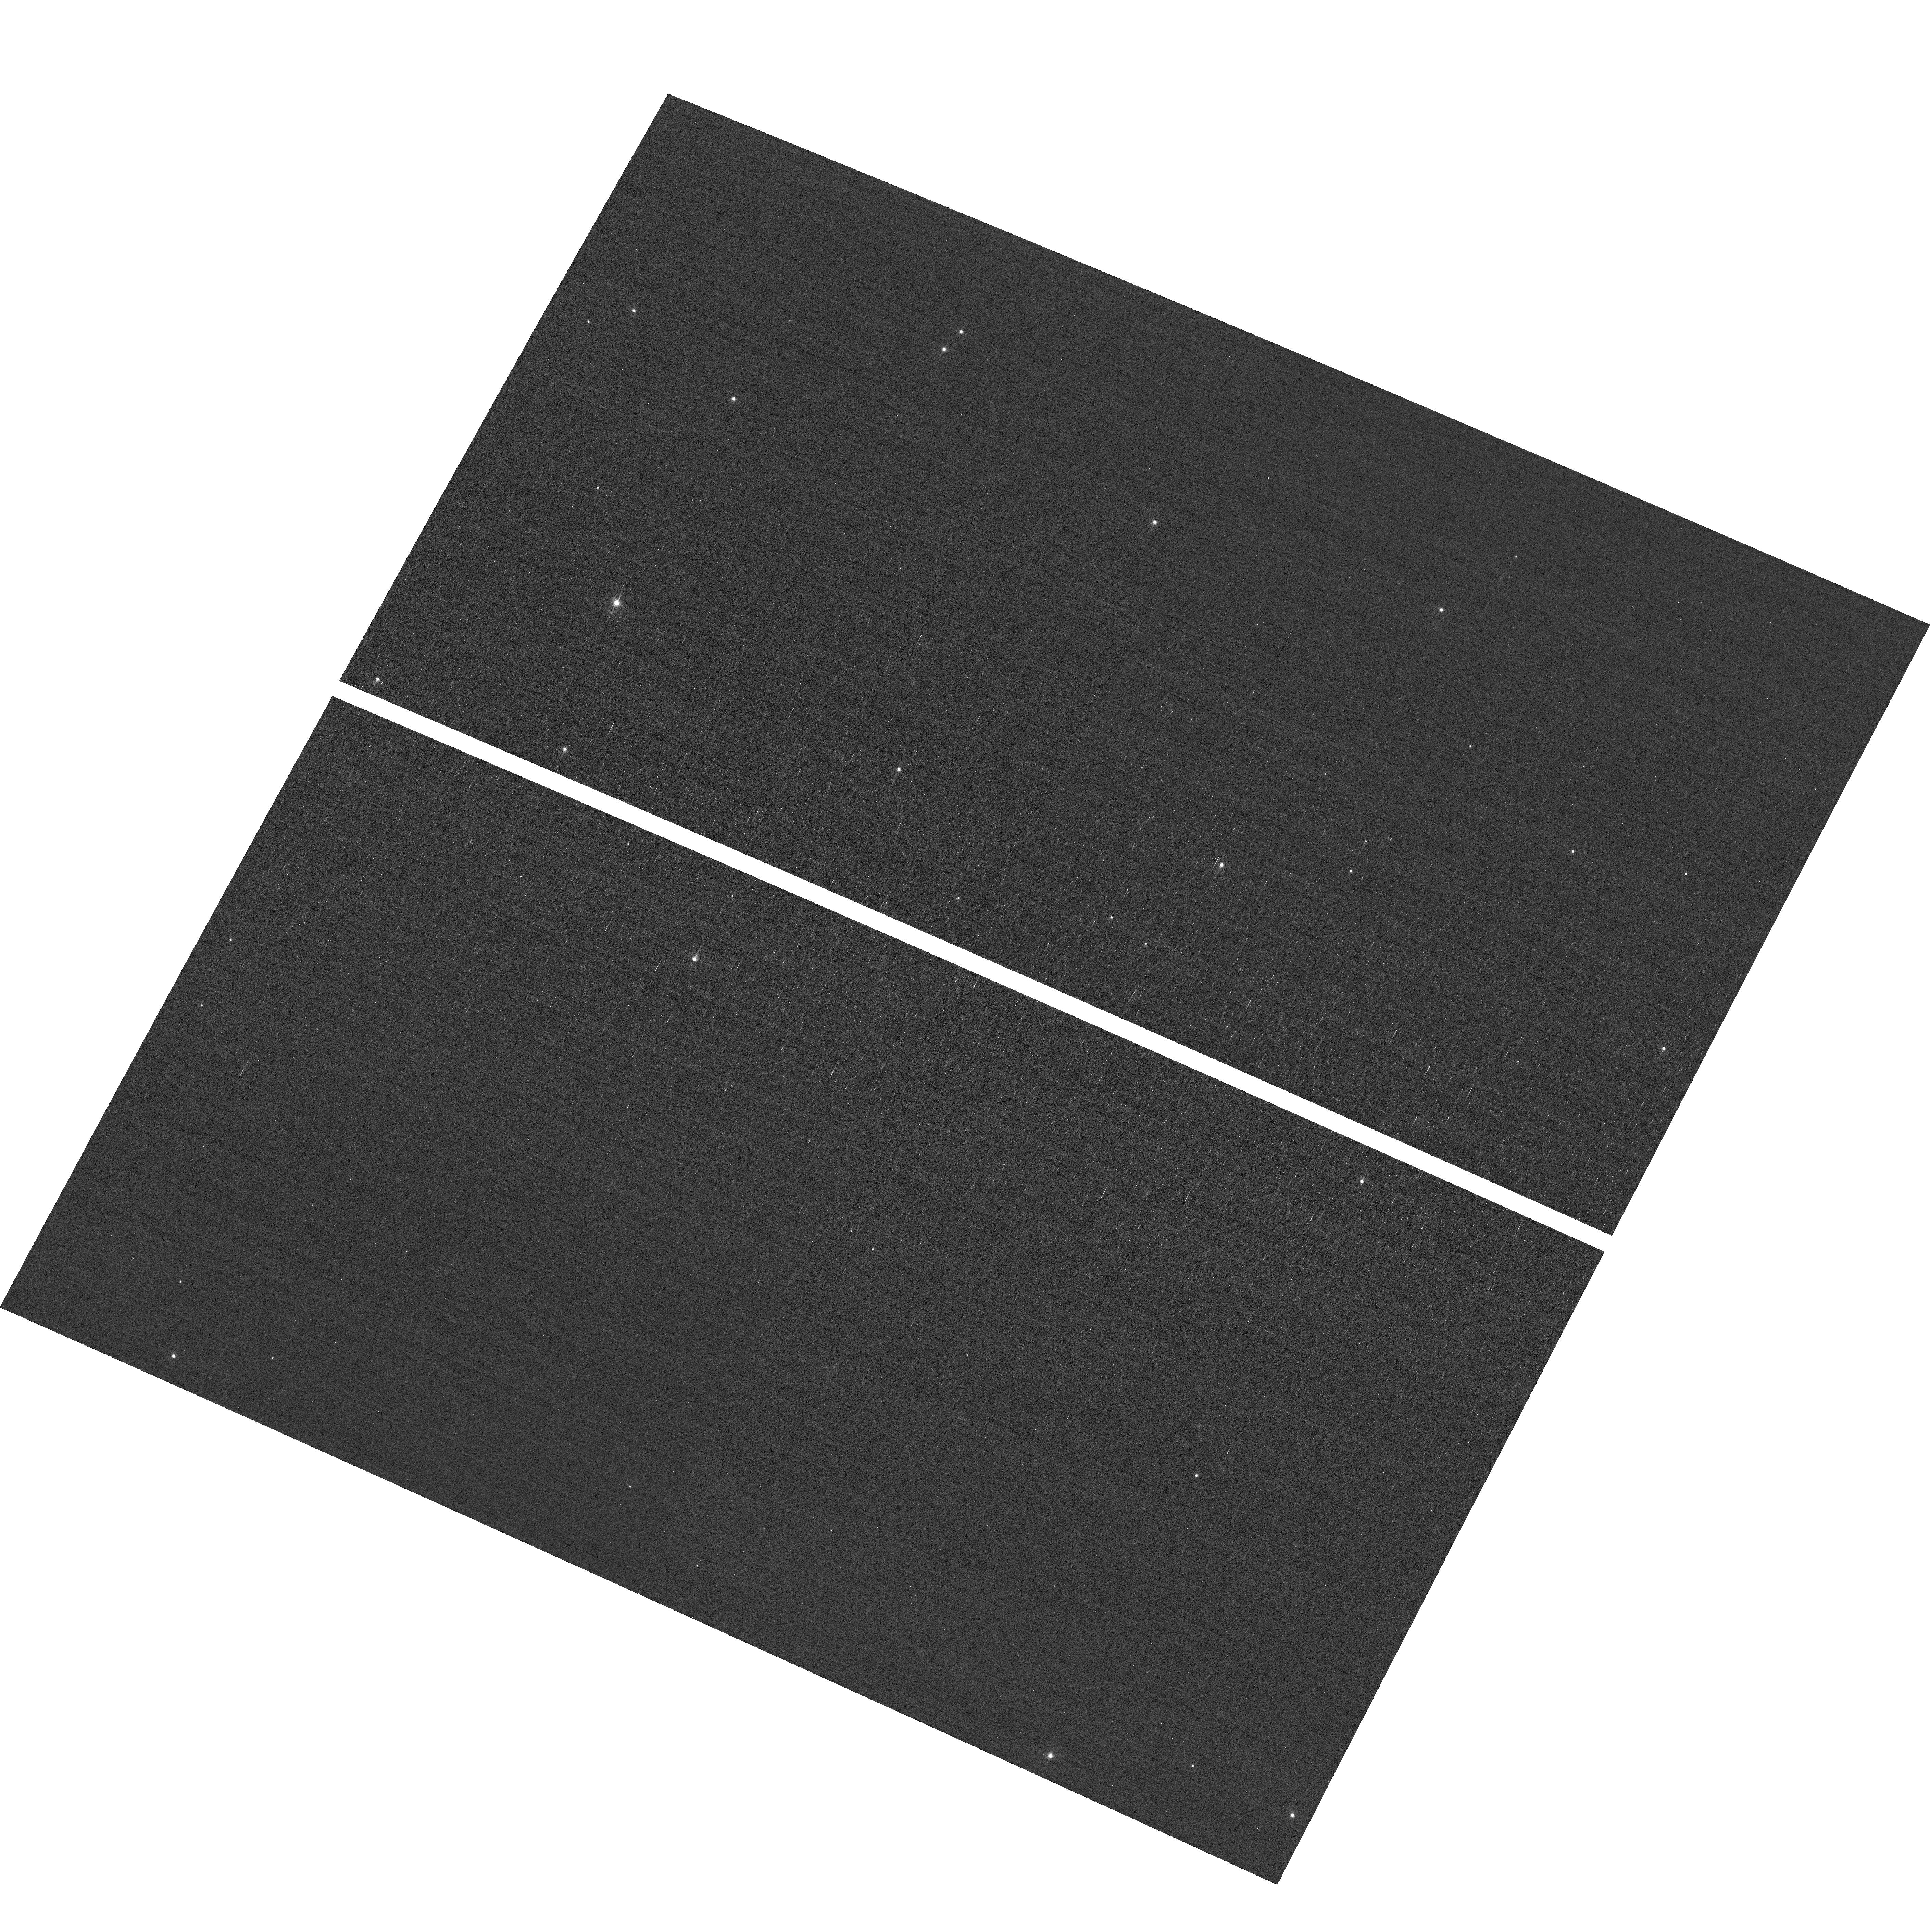
Target: field at RA 11.424°, Dec 85.162°
Instrument: ACS/WFC
Filter: F502N
Exposure: 3 min
Observation ID: hst_15001_03_acs_wfc_f502n_jdox03

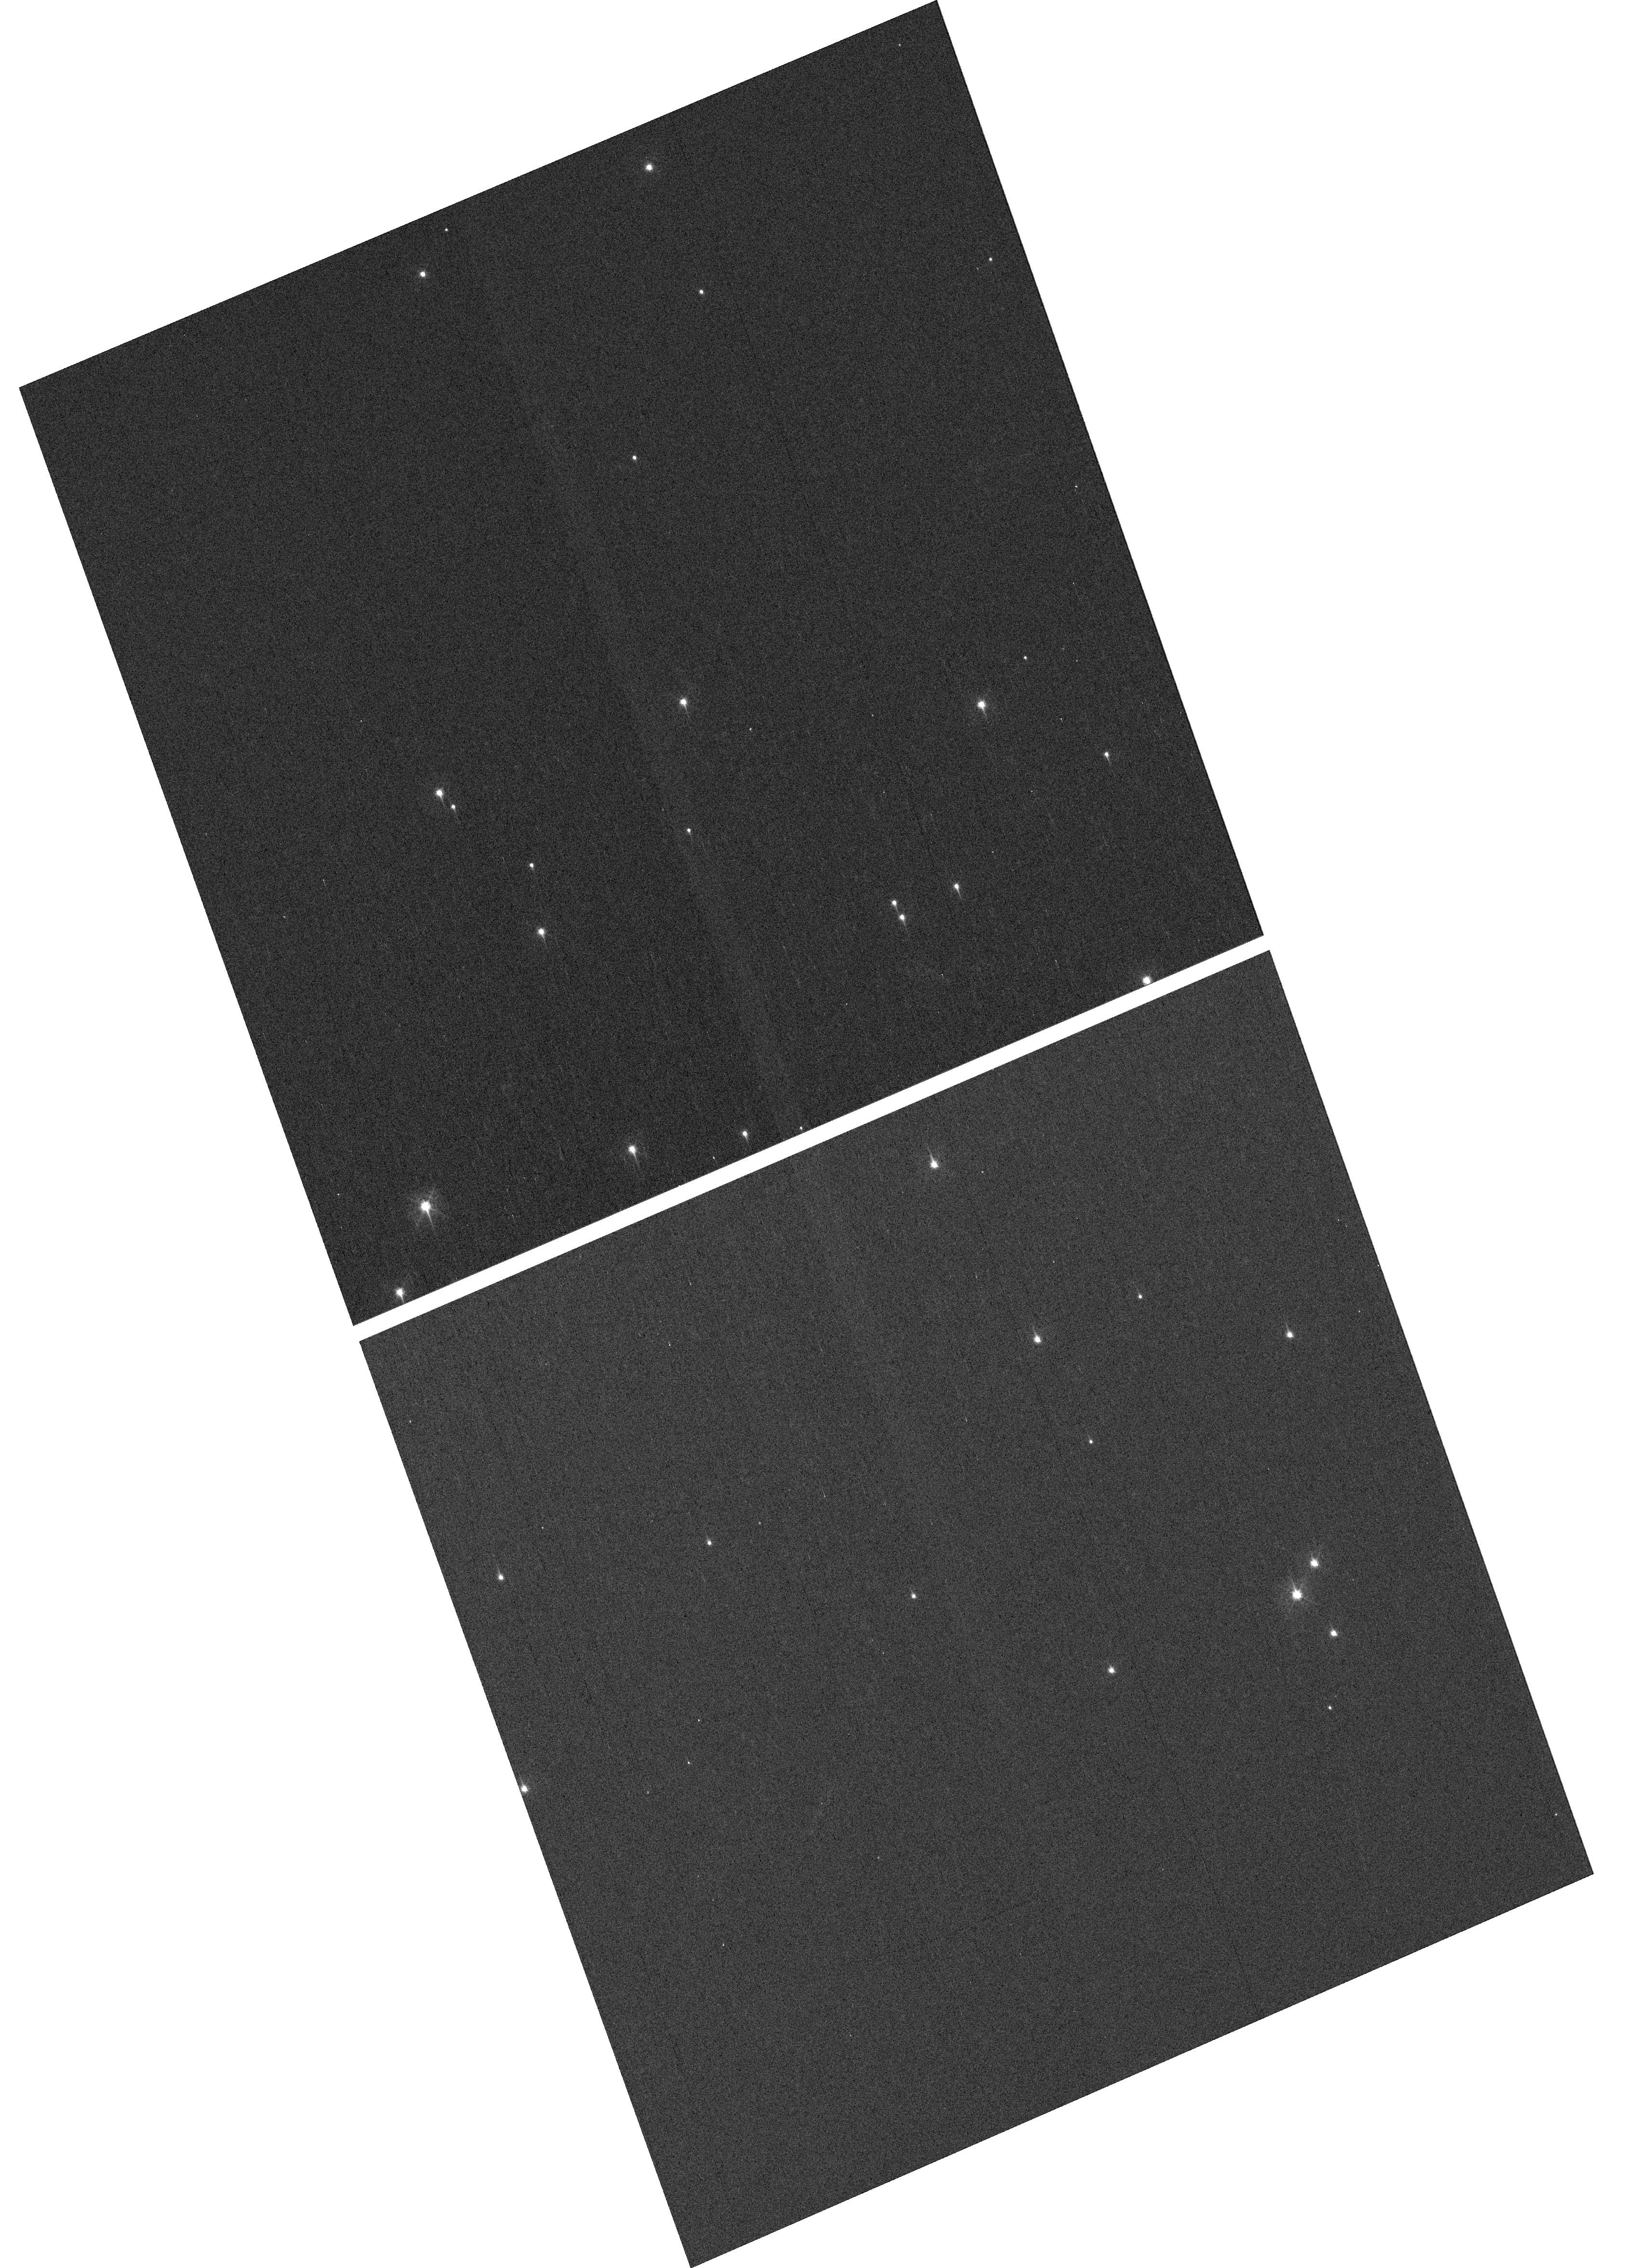
Target: NGC-188-DENSE
Instrument: WFC3/UVIS
Filter: F410M
Exposure: 7 min
Observation ID: hst_15001_03_wfc3_uvis_f410m_idox03

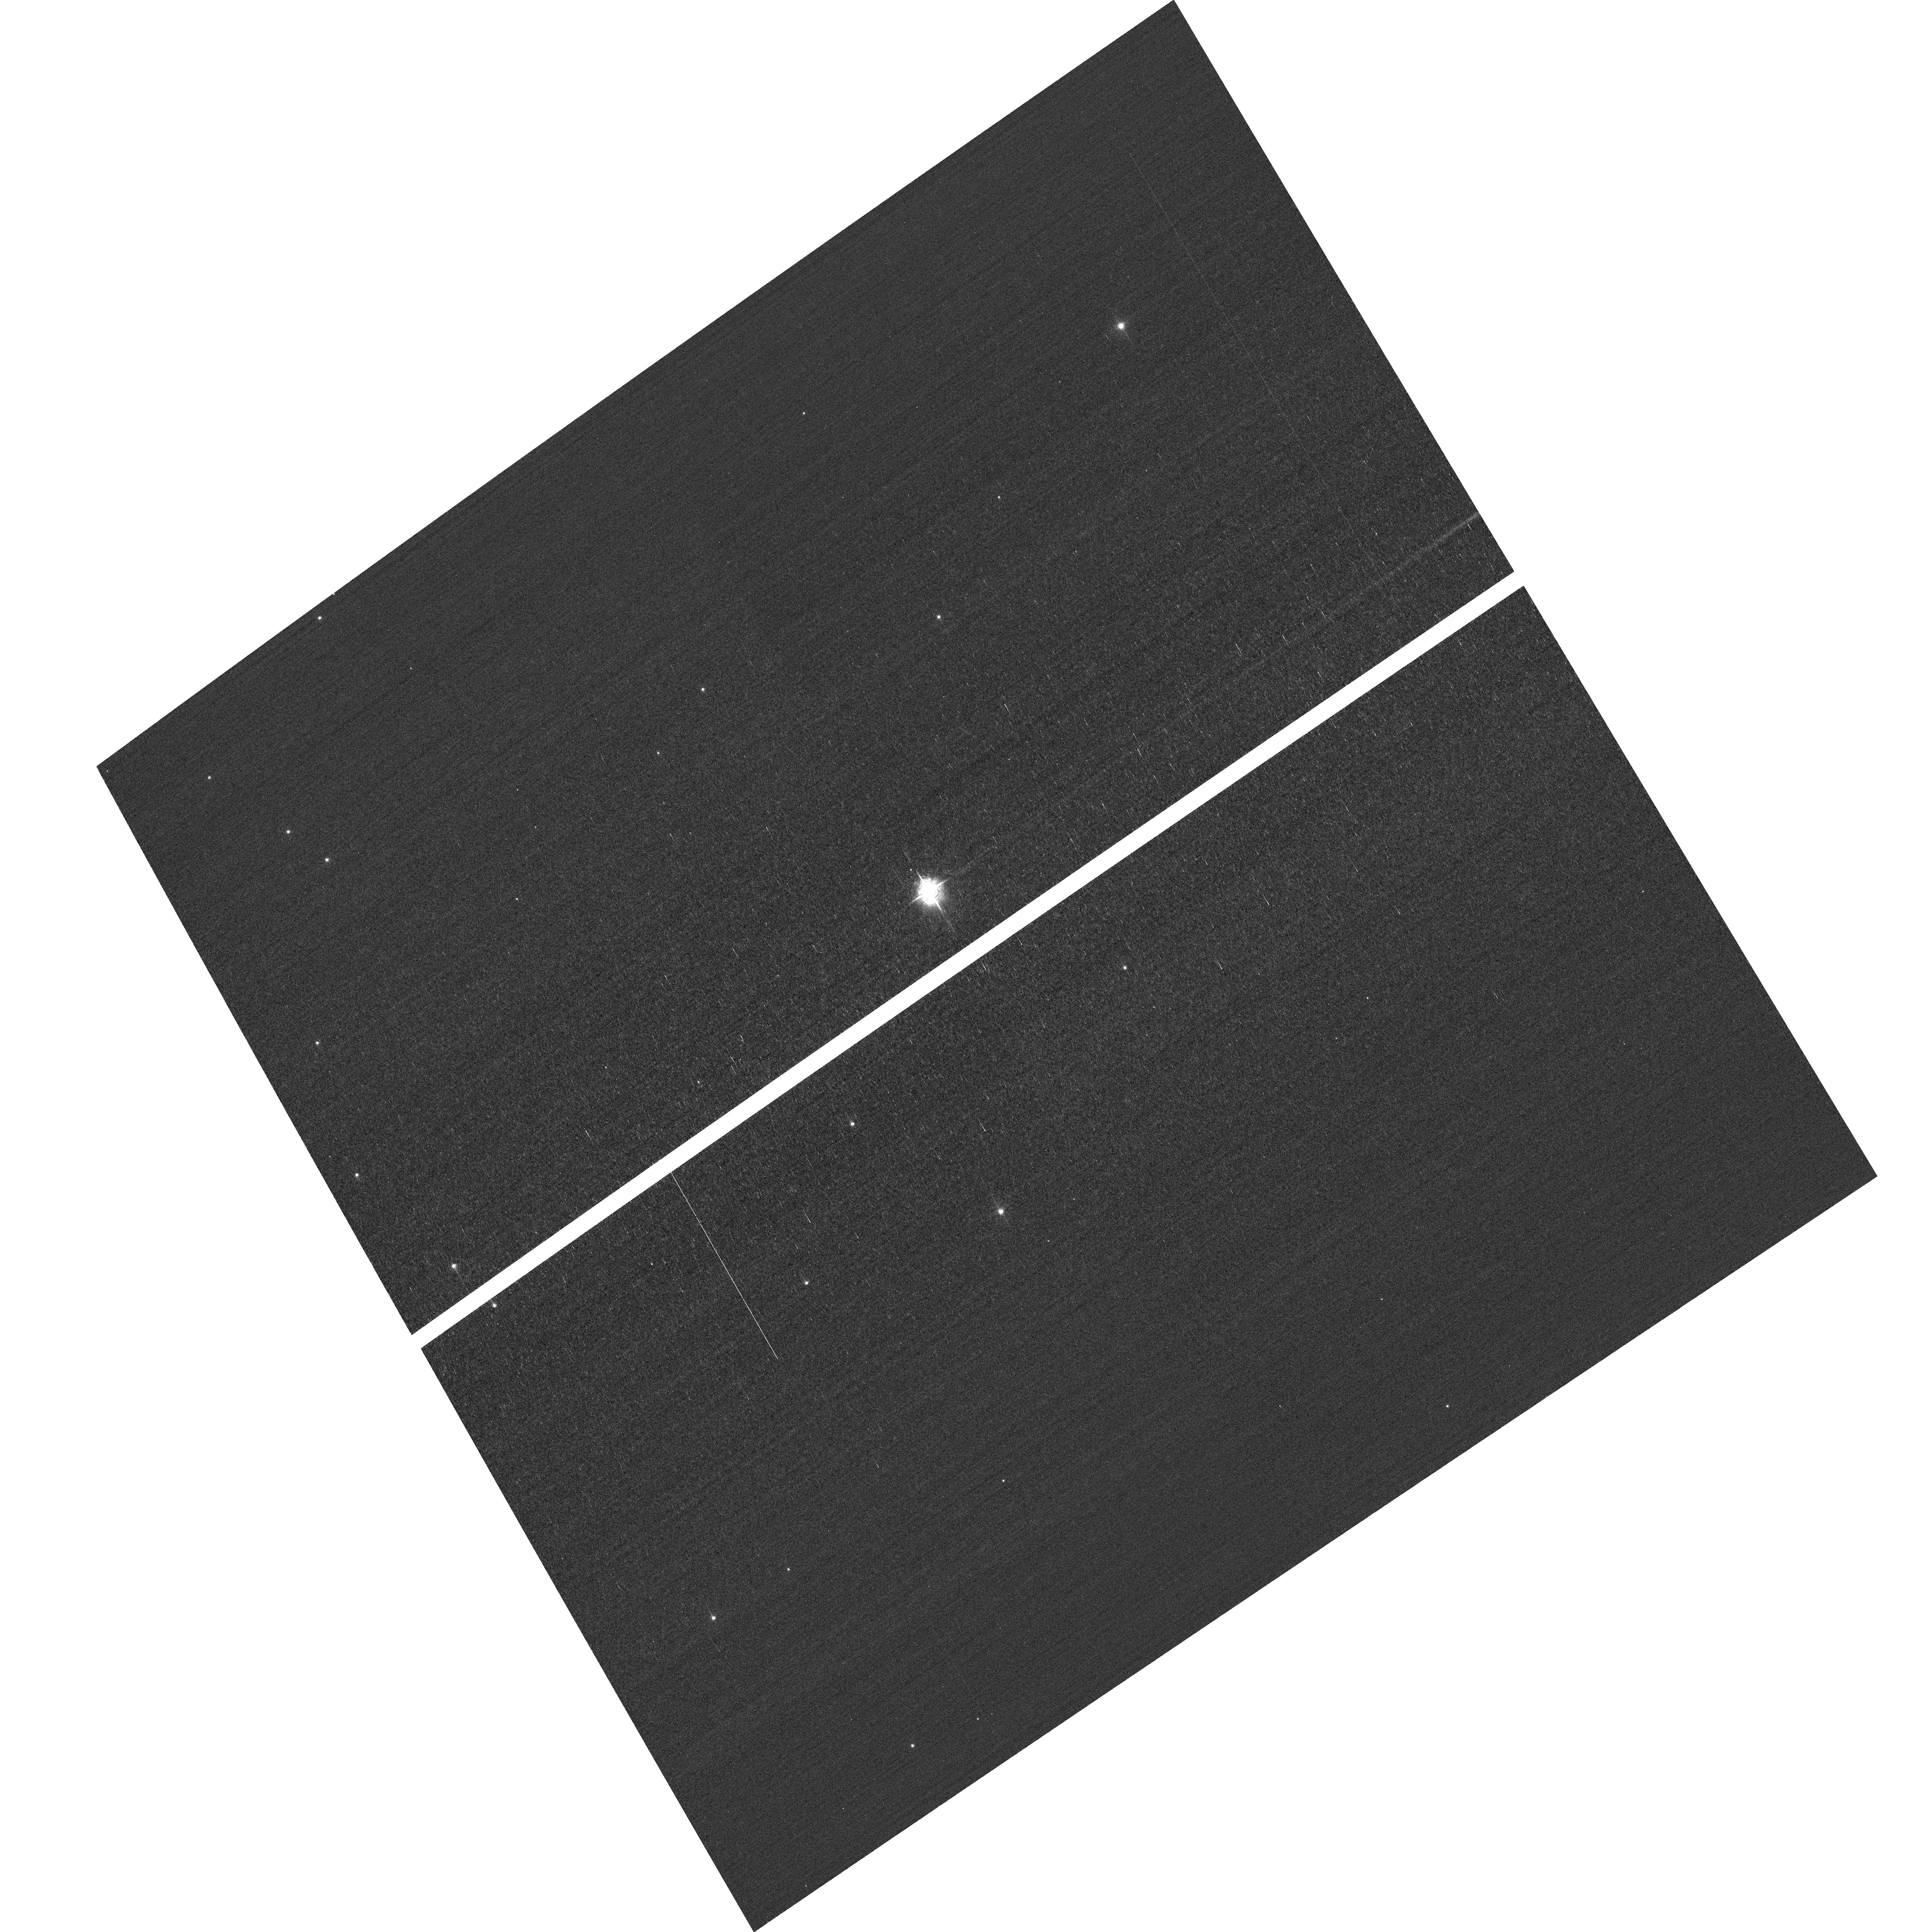
Target: field at RA 10.682°, Dec 85.237°
Instrument: ACS/WFC
Filter: F502N
Exposure: 3 min
Observation ID: hst_15001_02_acs_wfc_f502n_jdox02

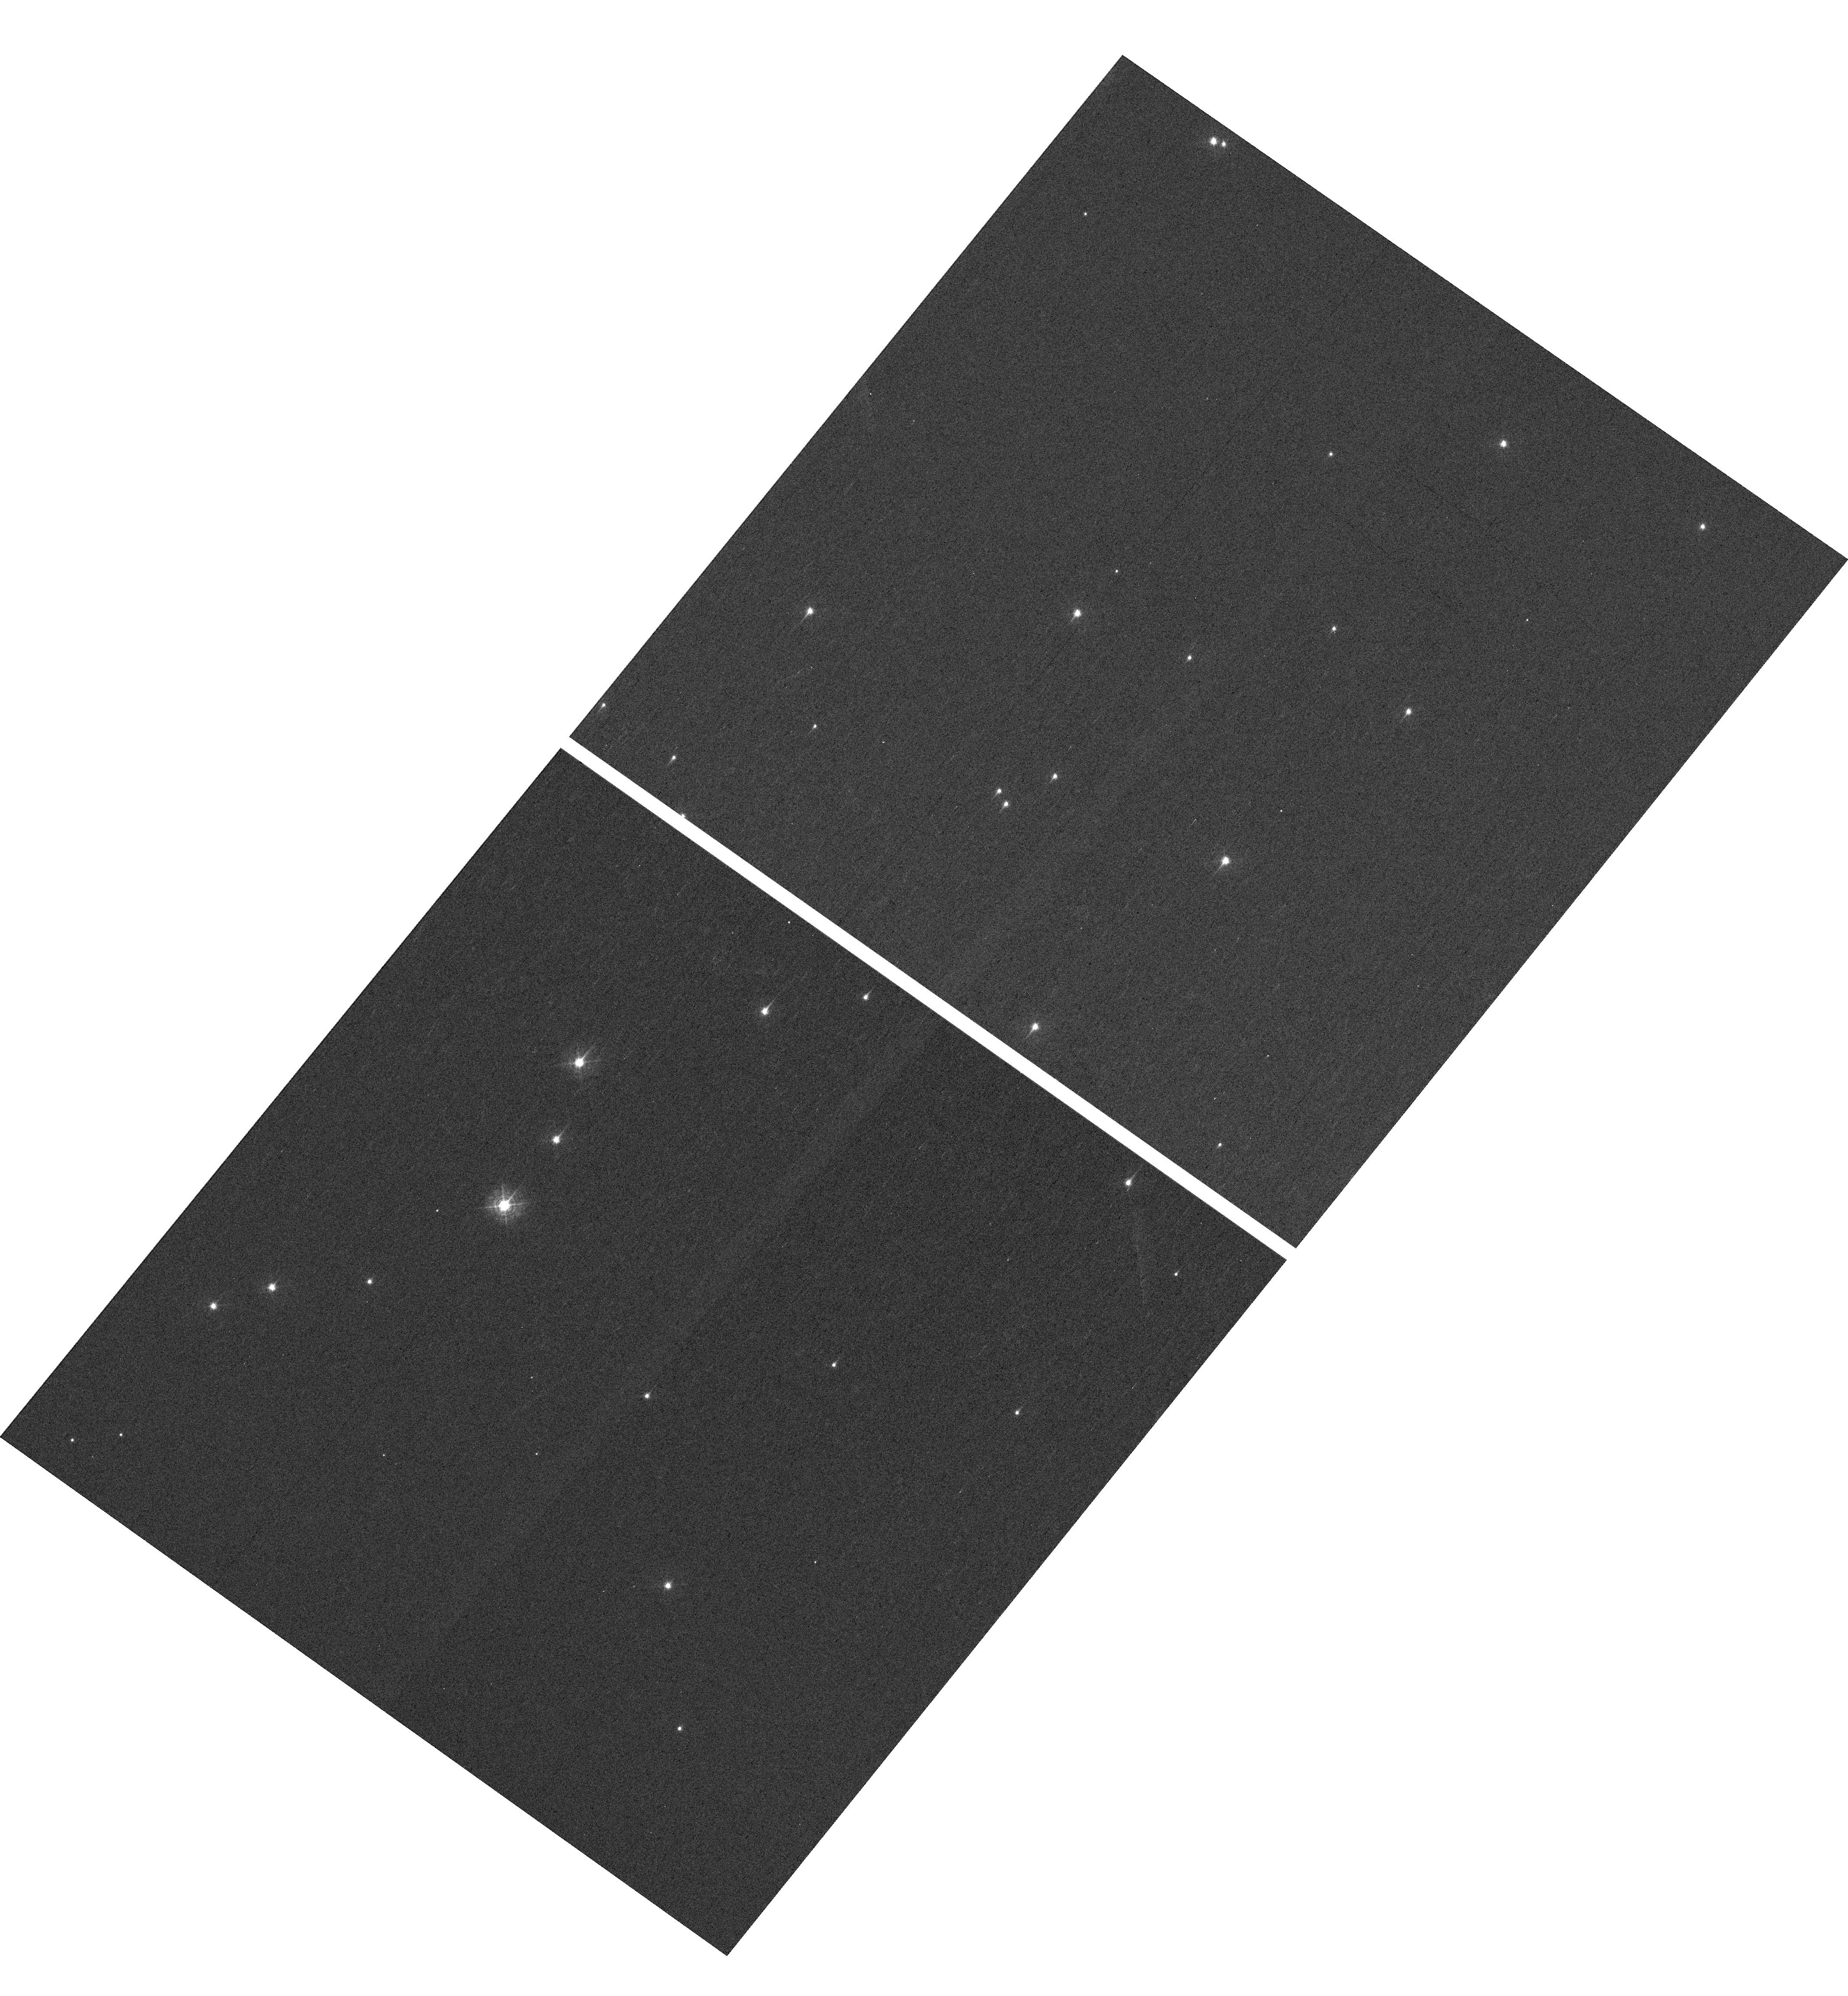
Target: NGC-188-DENSE
Instrument: WFC3/UVIS
Filter: F410M
Exposure: 7 min
Observation ID: hst_15001_01_wfc3_uvis_f410m_idox01

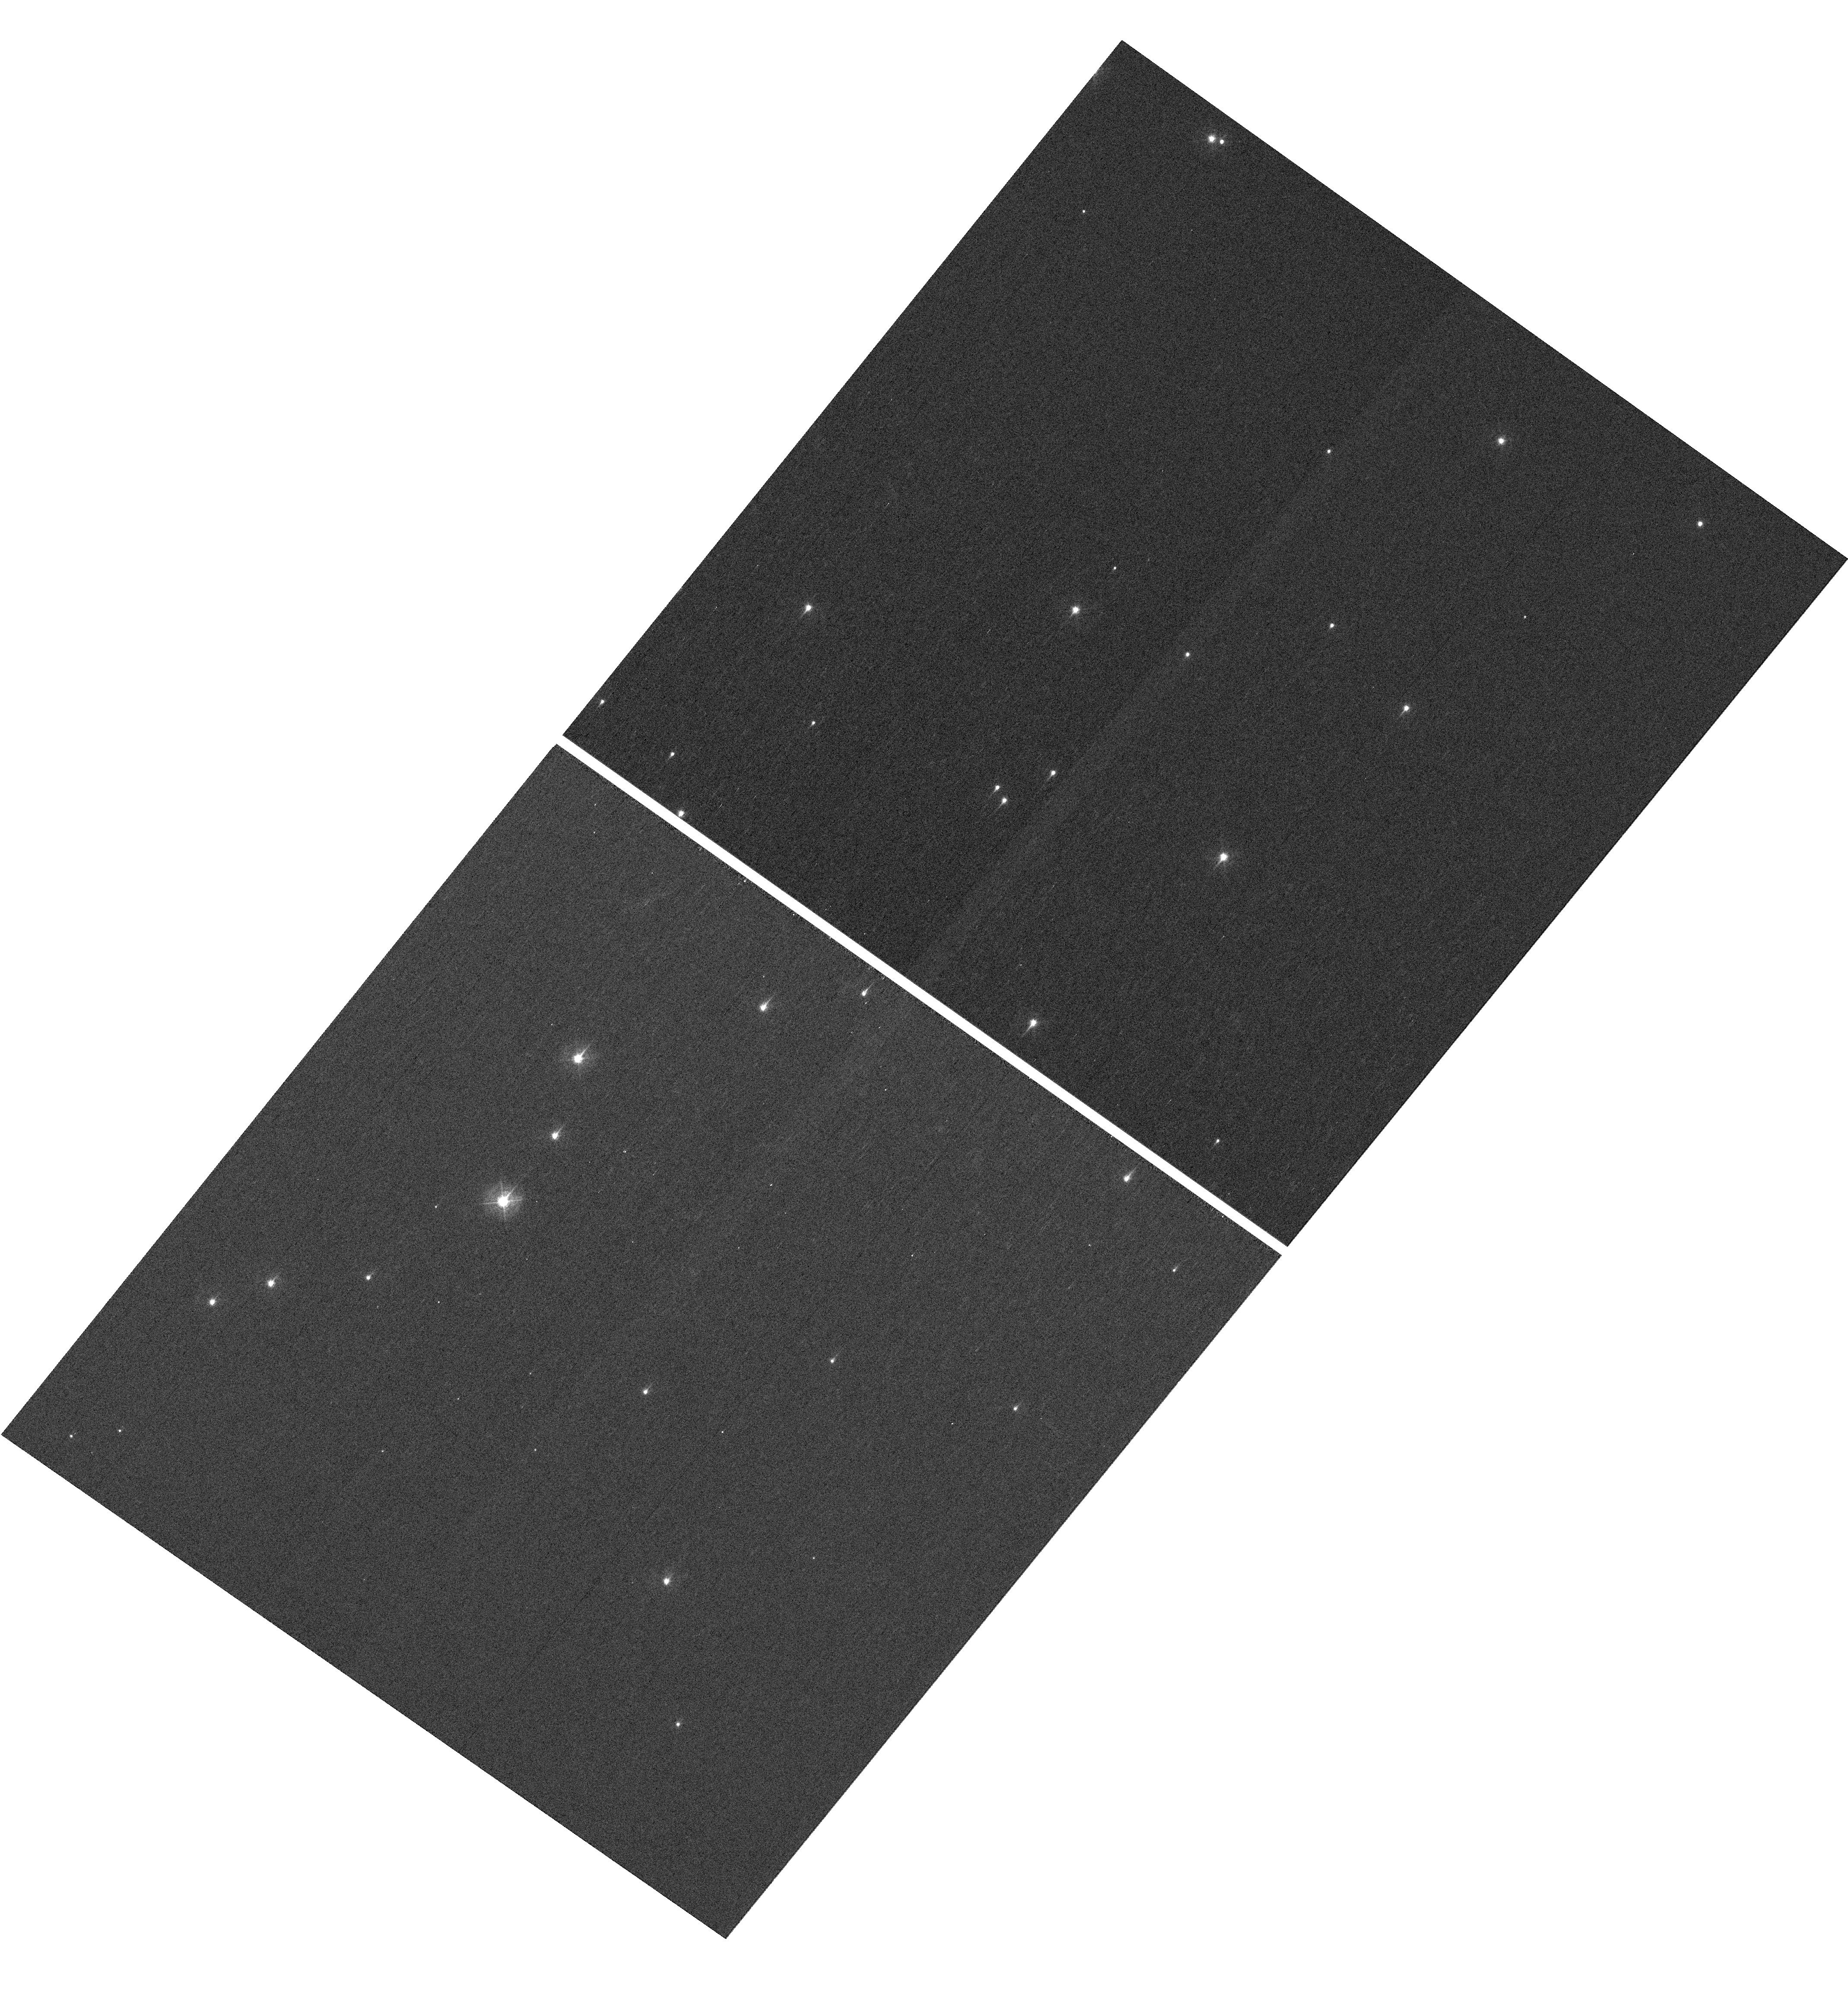
Target: NGC-188-DENSE
Instrument: WFC3/UVIS
Filter: F410M
Exposure: 7 min
Observation ID: hst_15001_04_wfc3_uvis_f410m_idox04

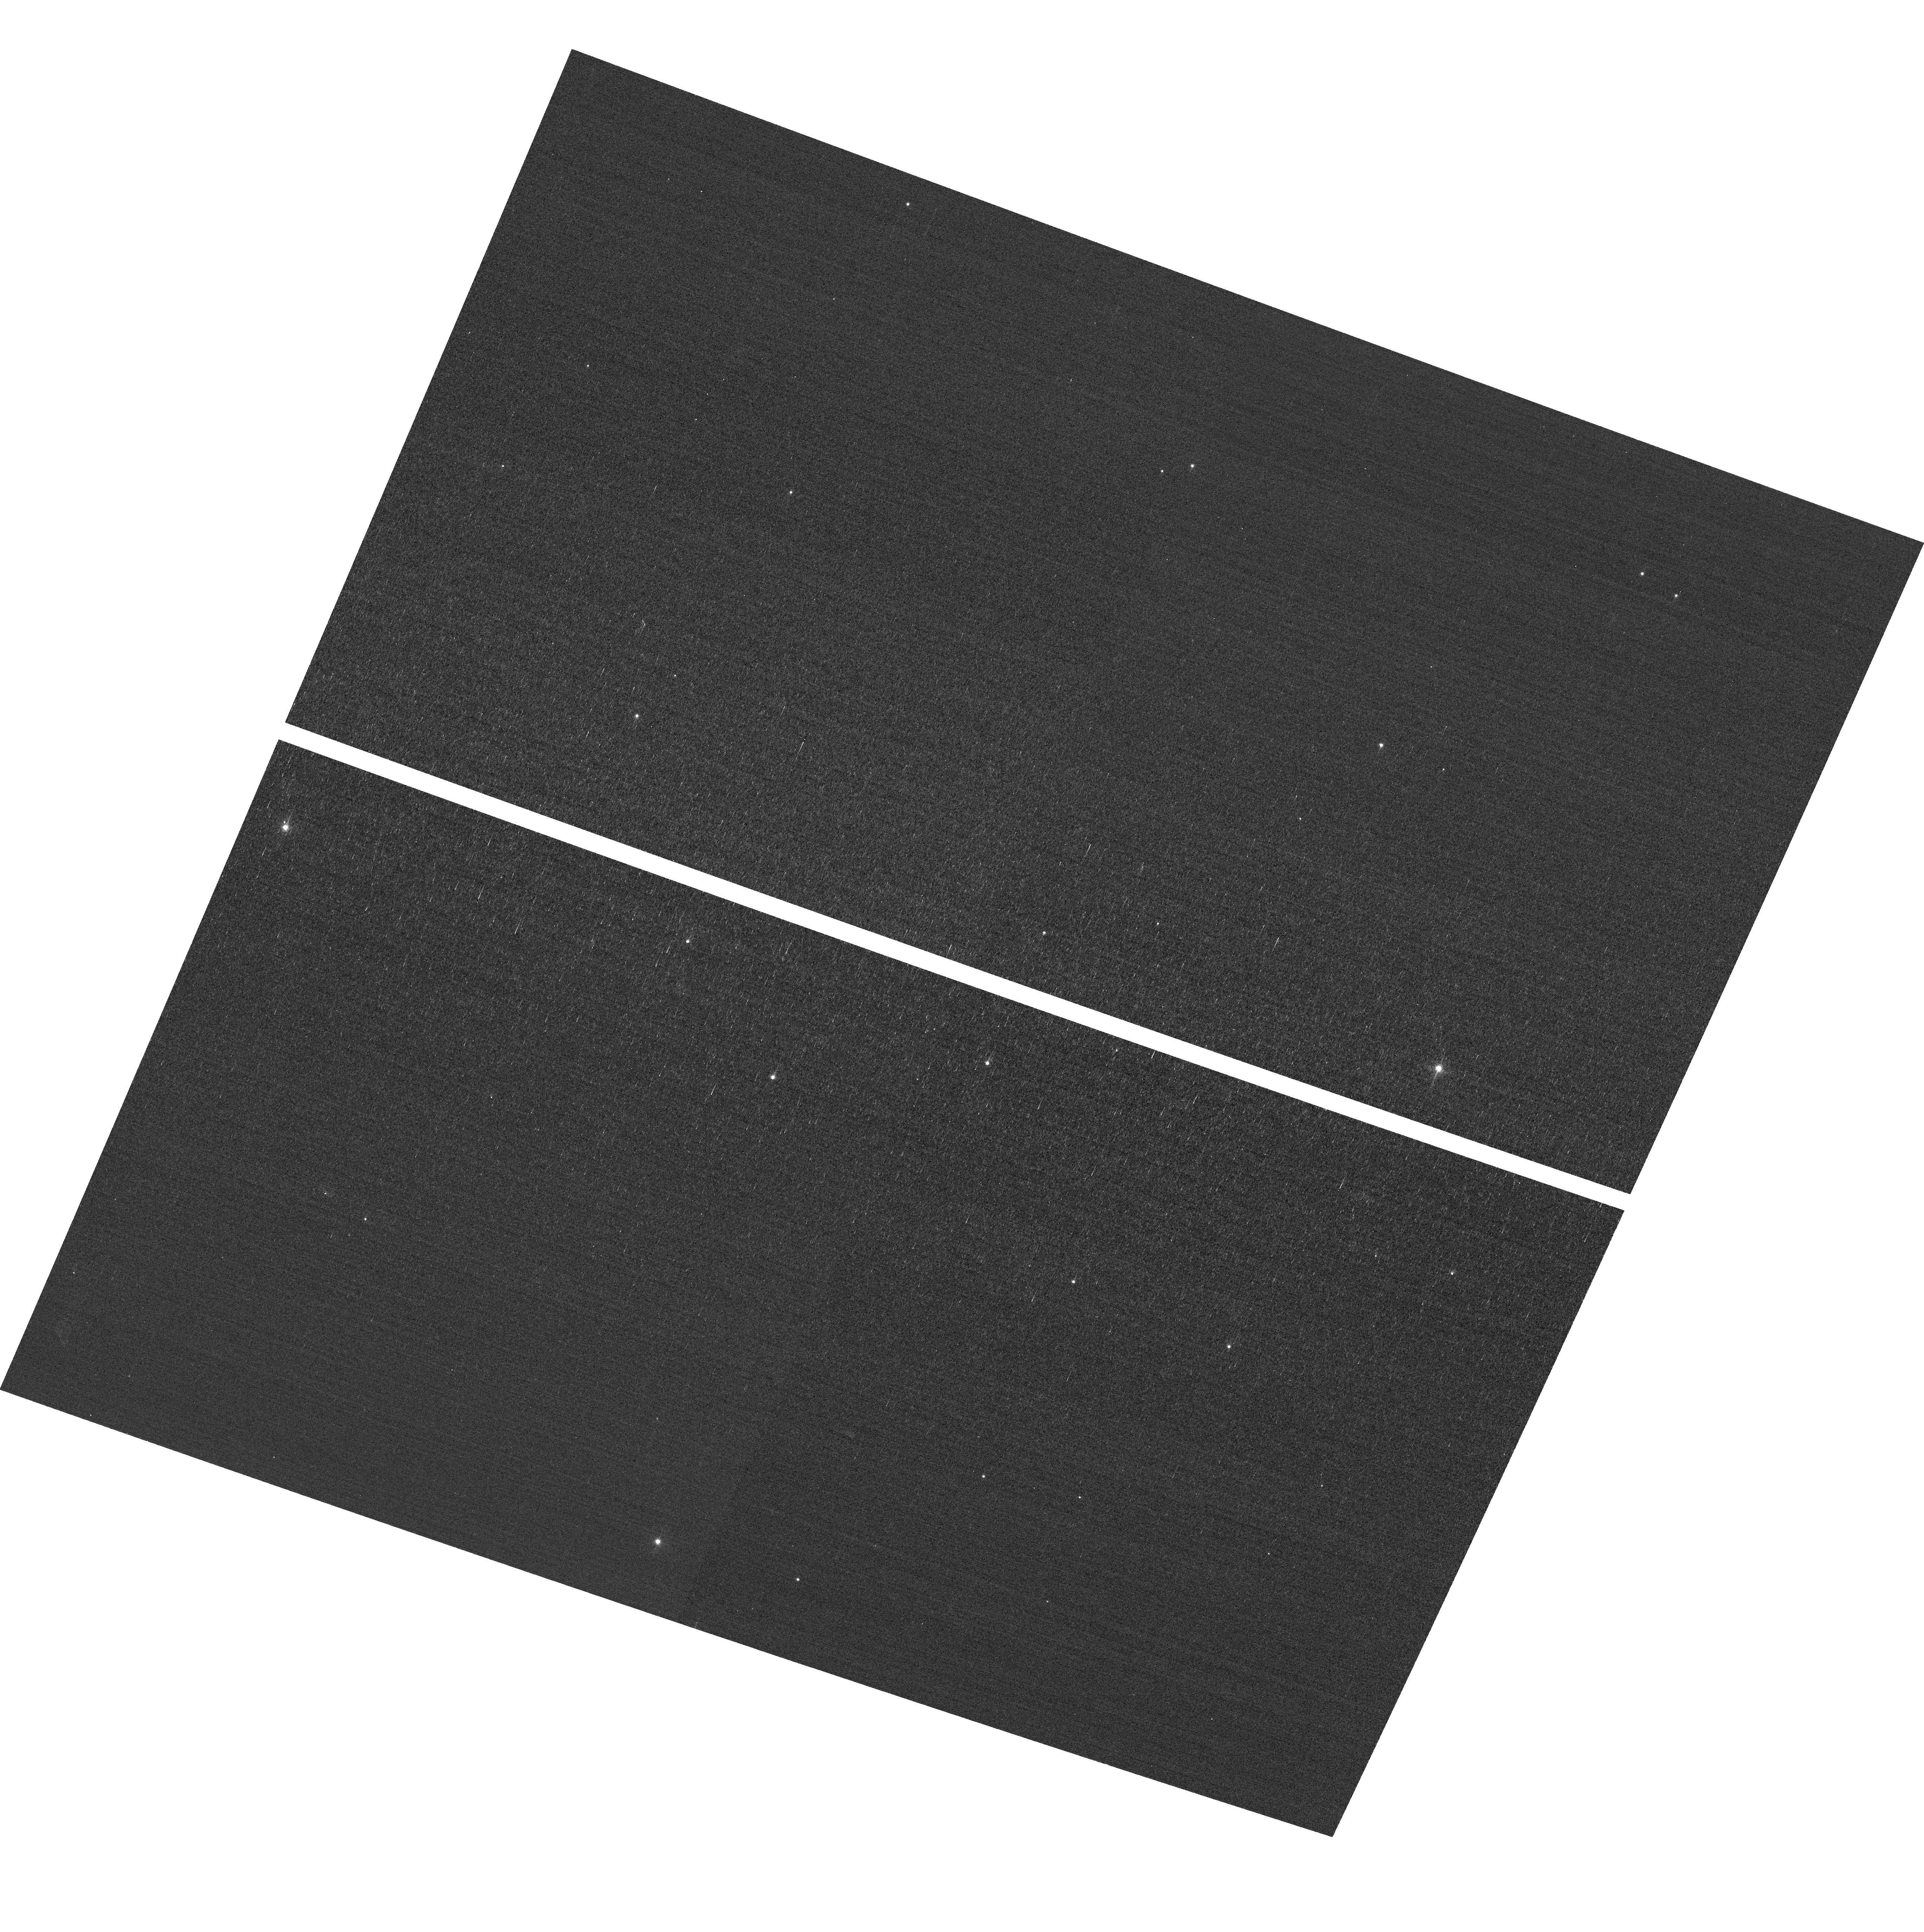
Target: field at RA 12.375°, Dec 85.344°
Instrument: ACS/WFC
Filter: F502N
Exposure: 3 min
Observation ID: hst_15001_06_acs_wfc_f502n_jdox06

HST Cycle 25 Focus & Optical Monitor (PI: Dressel, Linda L.)

This program is the Cycle 25 implementation of the HST Optical Monitoring Program. The 6 orbits comprising this proposal will utilize ACS (Wide Field channel) and WFC3 (UVIS channel) to observe stellar cluster members in parallel with multiple exposures over an orbit. Phase retrieval performed on the PSF in each image will be used to measure primarily focus, with the ability to explore apparent coma, astigmatism, and third order spherical changes in WFC3. The goals of this program are to: 1. monitor the overall OTA focal length for the purposes of maintaining focus within science tolerances. 2. determine focus offset between the imagers and identify any SI-specific focus behavior and dependencies. Starting with cycle 25, POSTARGY = -41 is used to make the UVIS detector rotate about its center instead of about the center of the chip UVIS1 as ORIENT changes over the course of the year. The resulting smaller area covered by UVIS has been matched to a dense part of the cluster to ensure a resonably large number of bright stars on UVIS in each visit. The combination of the new target position (NGC-188-DENSE) and POSTARGY has moved the center of rotation by (+46 arcsec, -23 arcsec) in (RA, Dec). The density of bright stars in the annulus sampled by the ACS/WFC parallel exposures has also been checked; as before, the nominal ORIENT in late May appears to be unfavorable for the field covered by ACS.